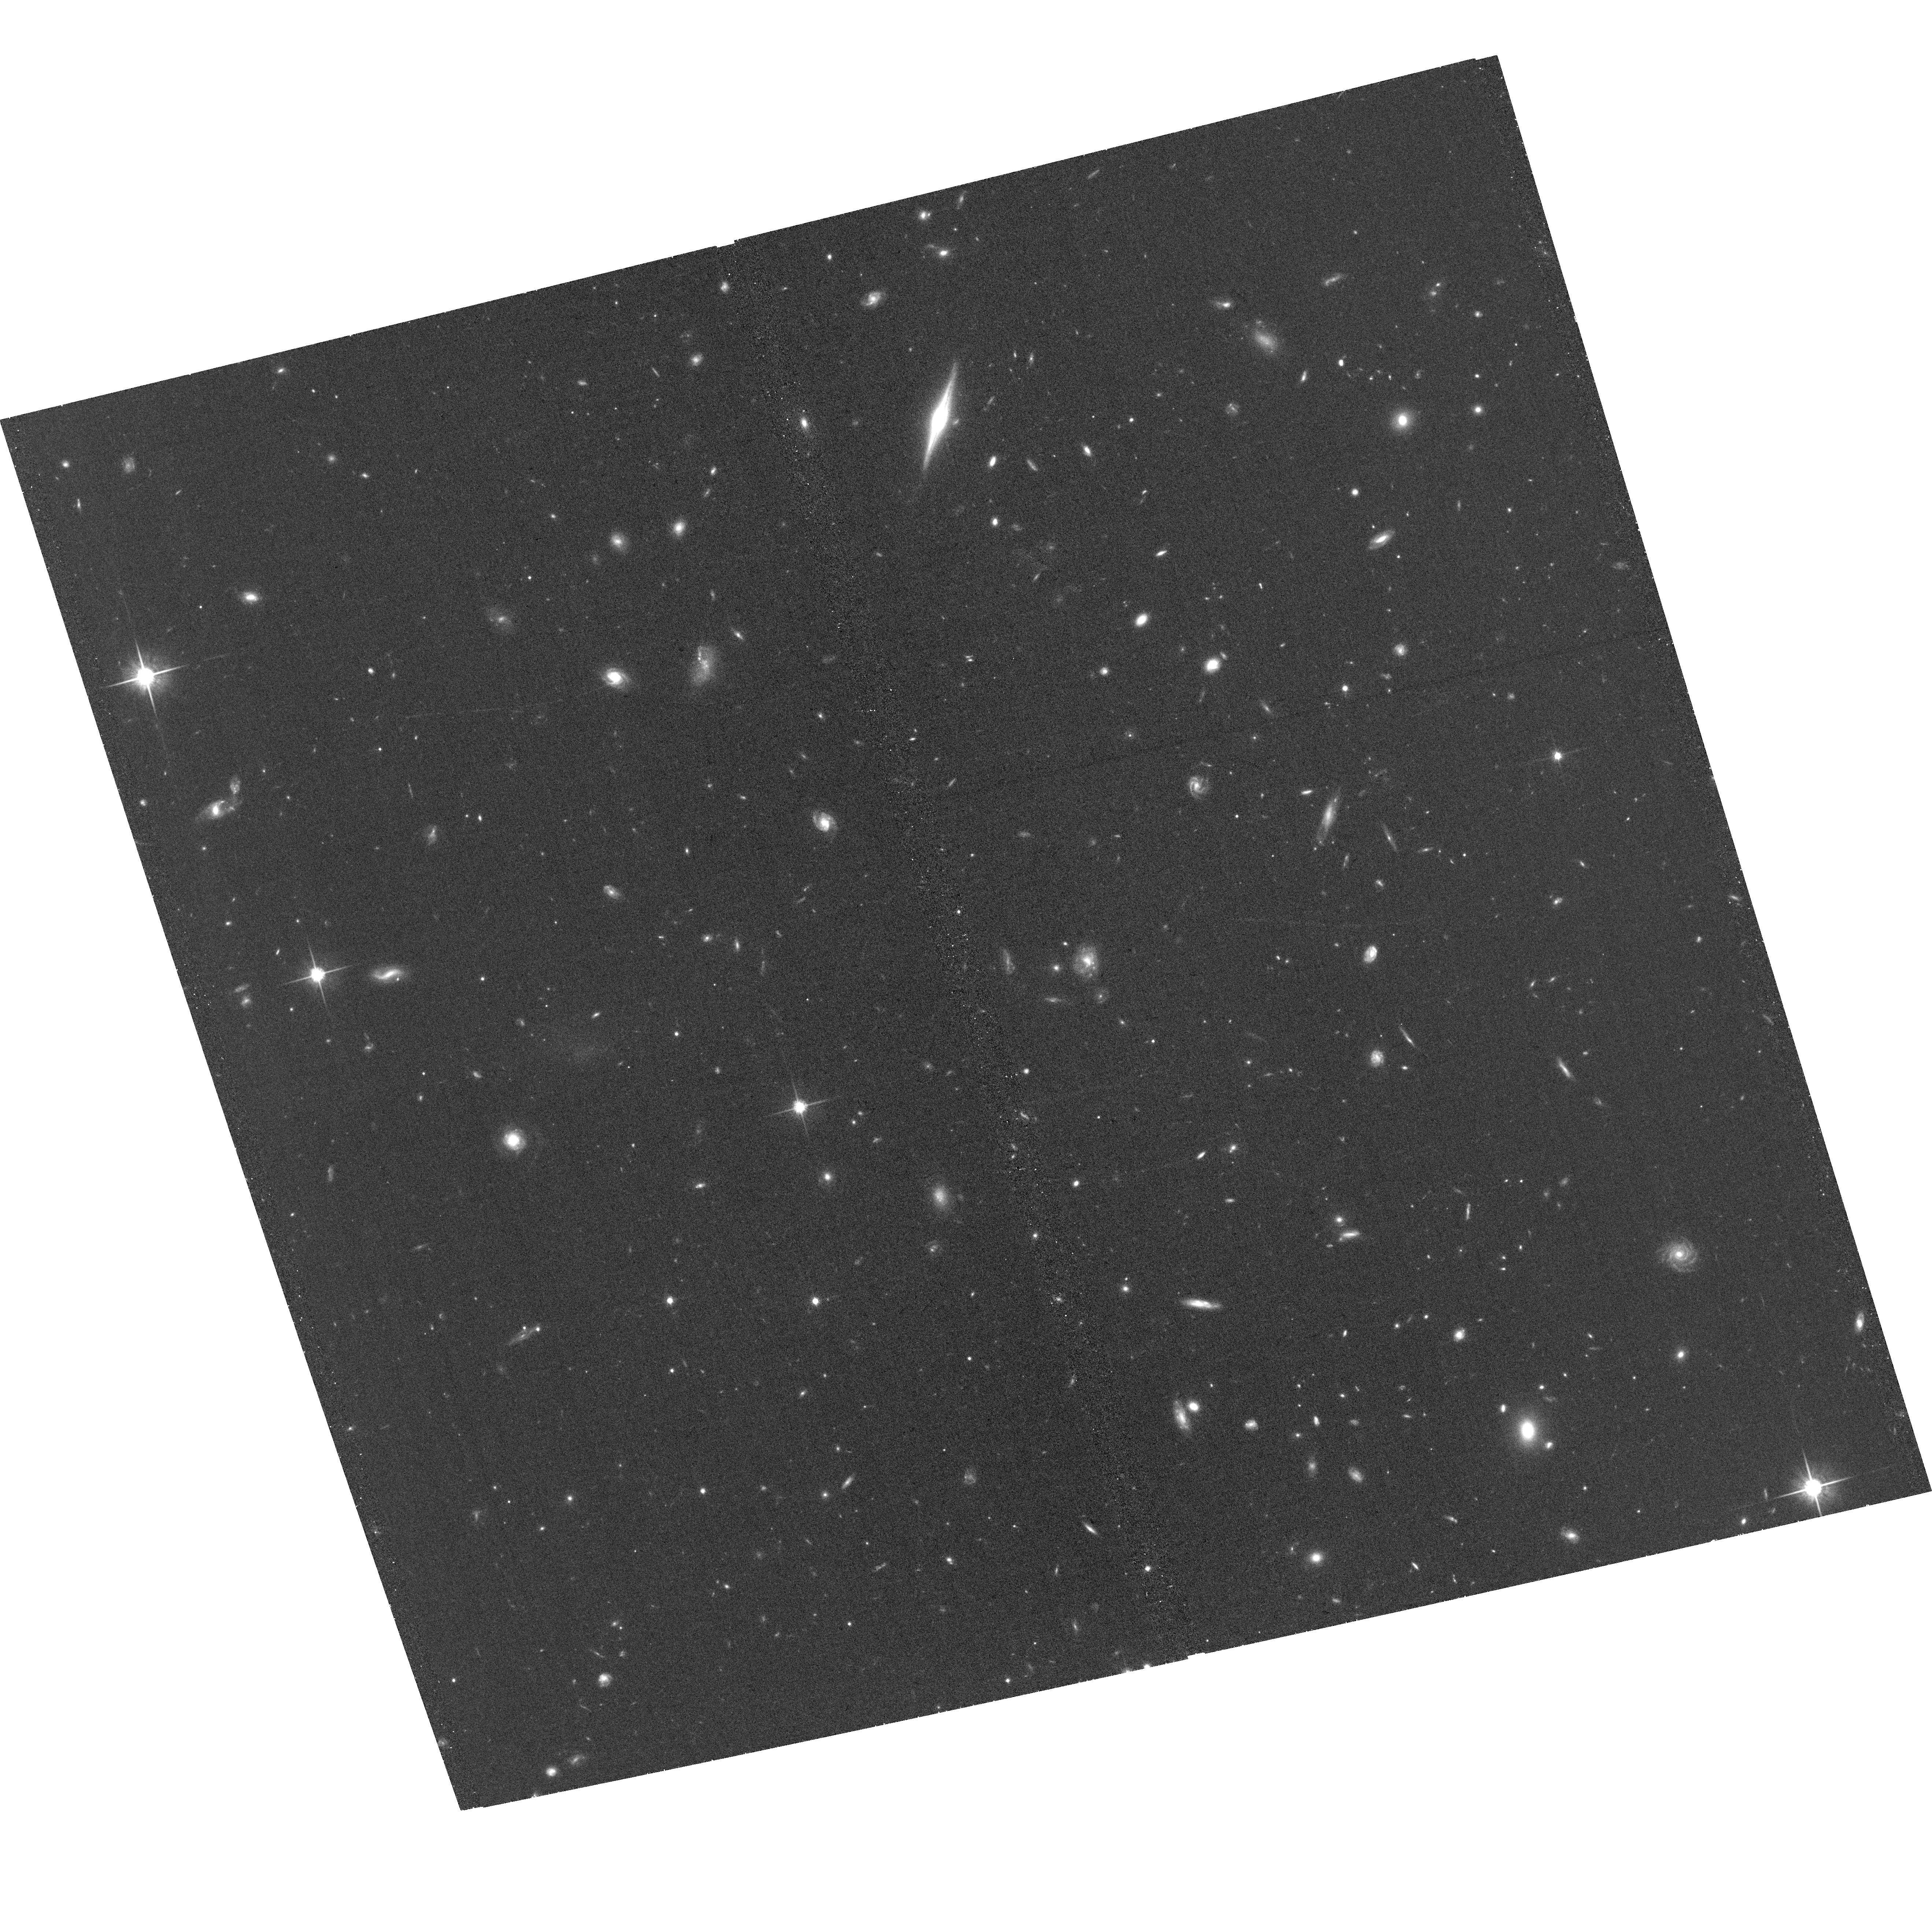
Target: GGS2018-748
Instrument: ACS/WFC
Filter: F814W
Exposure: 34 min
Observation ID: hst_16461_56_acs_wfc_f814w_jehy56

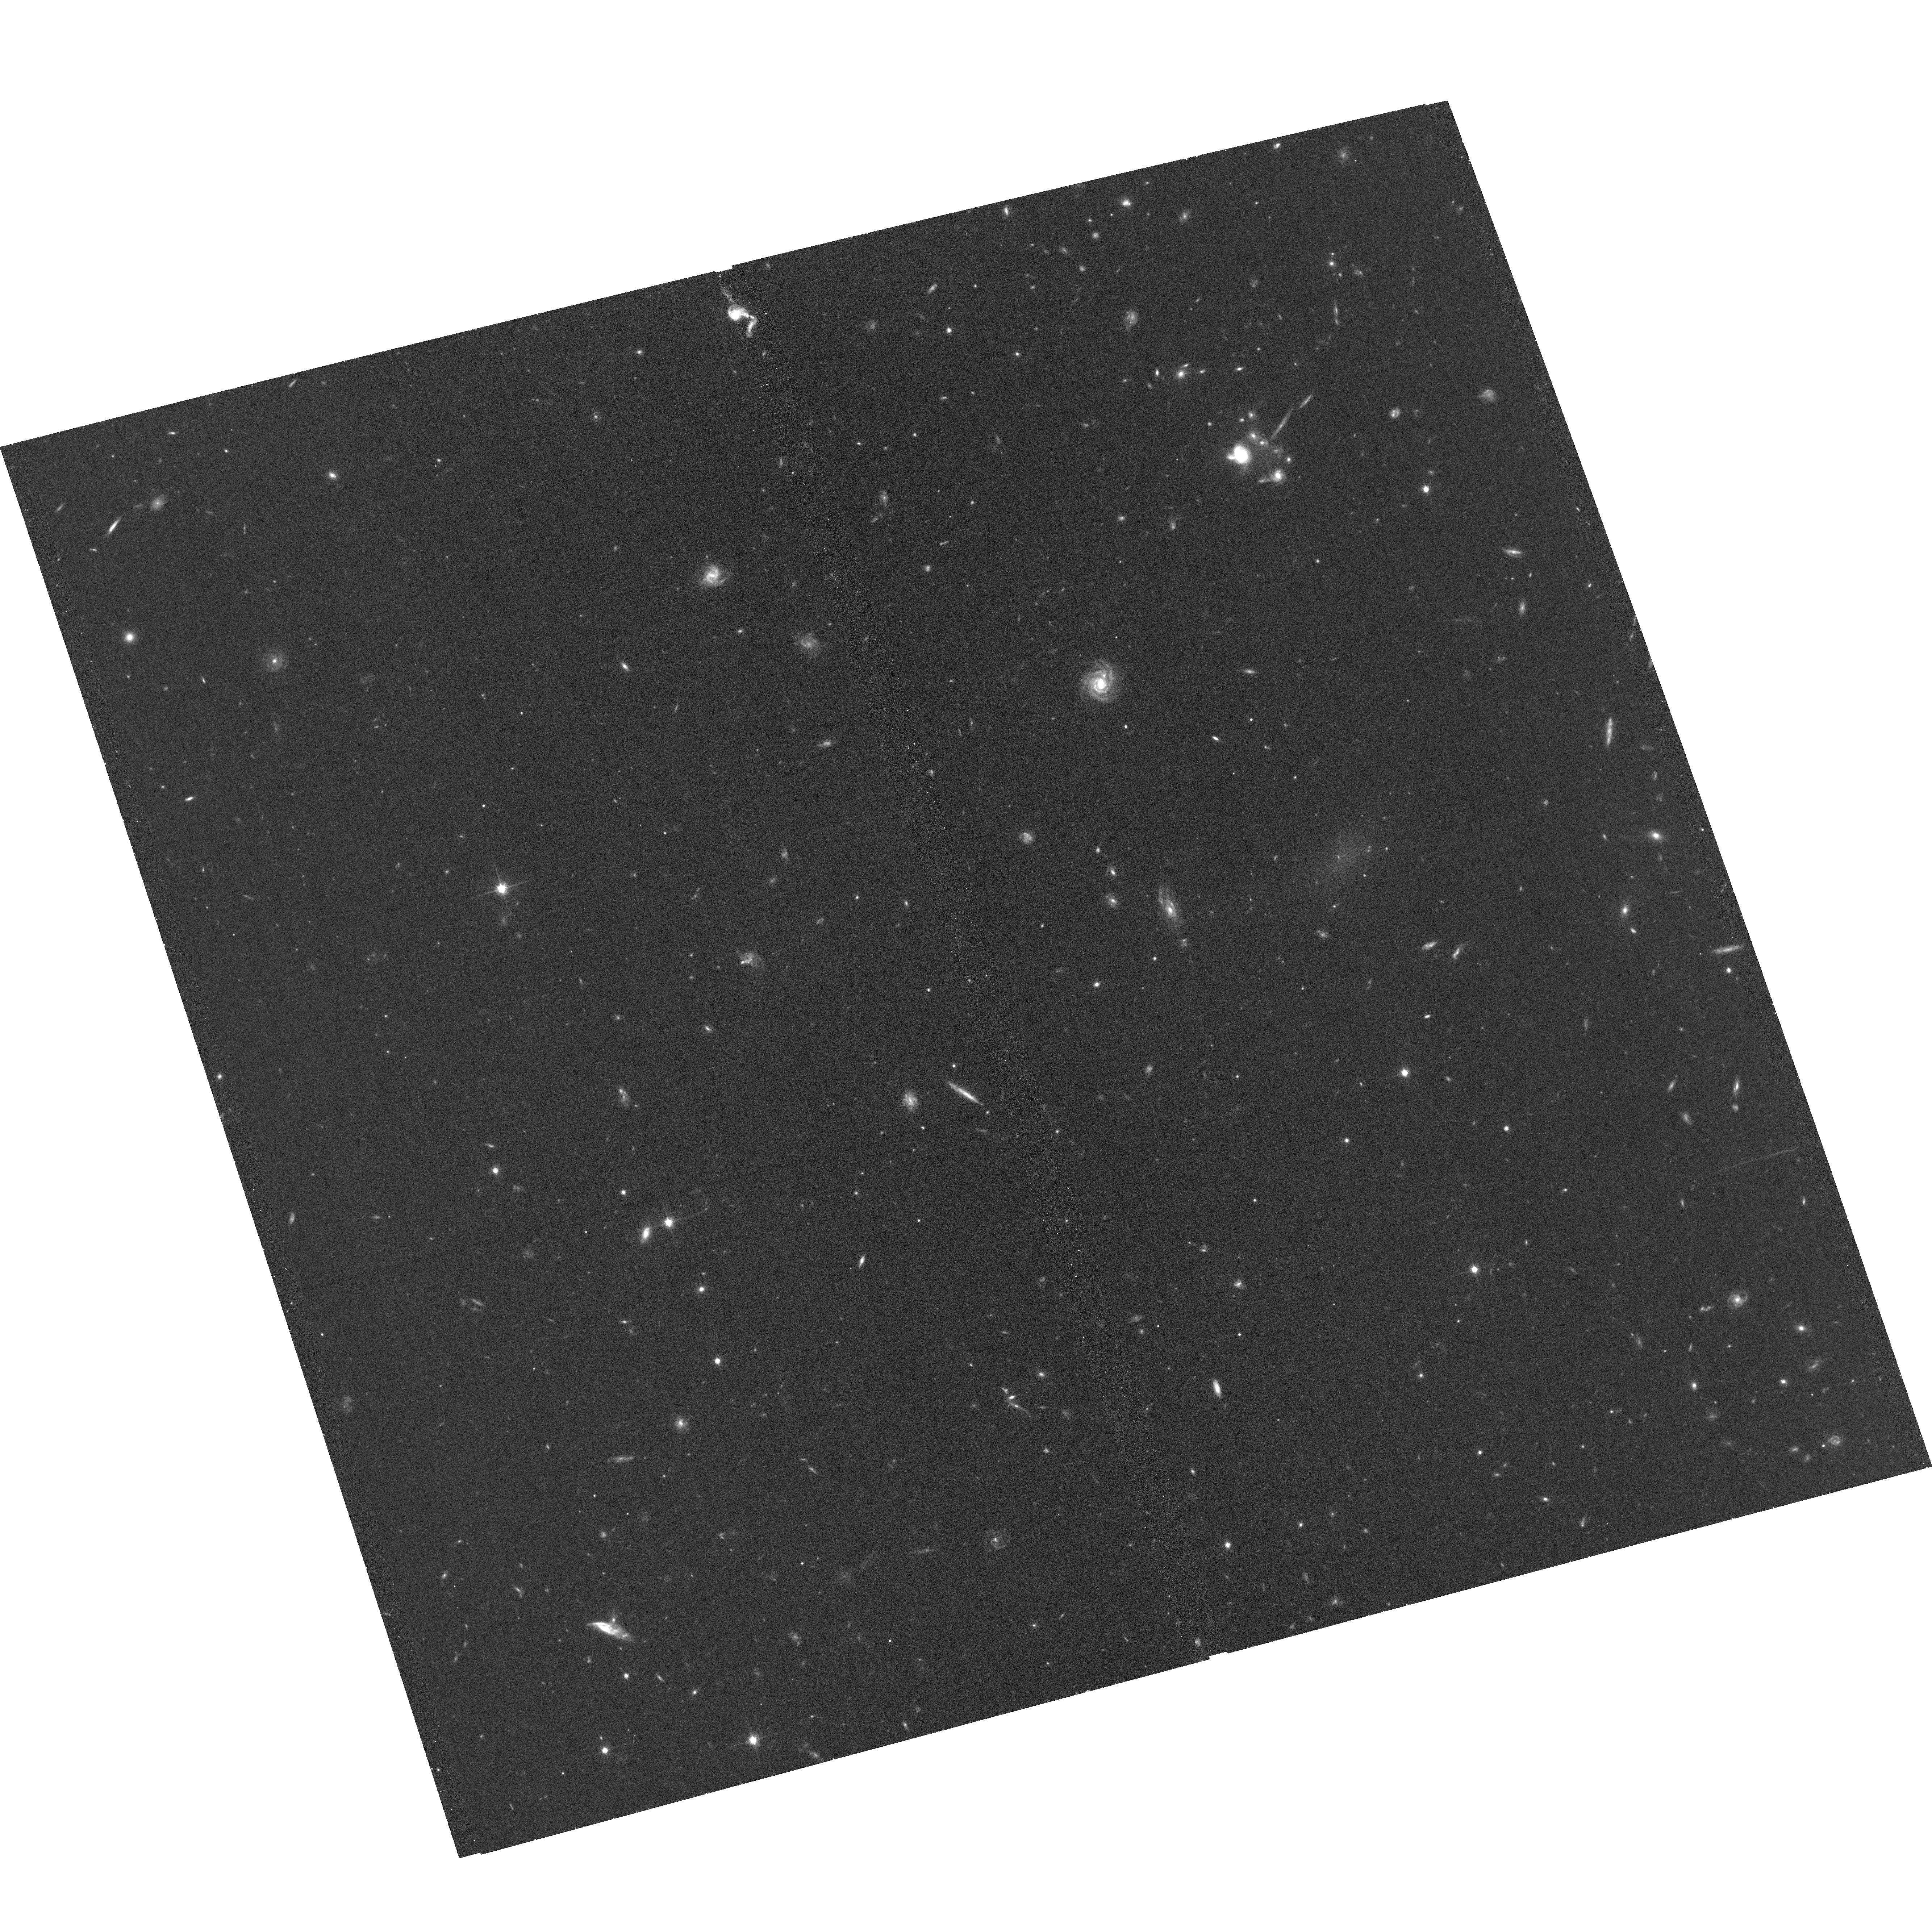
Target: GGS2018-749
Instrument: ACS/WFC
Filter: F814W
Exposure: 34 min
Observation ID: hst_16461_07_acs_wfc_f814w_jehy07

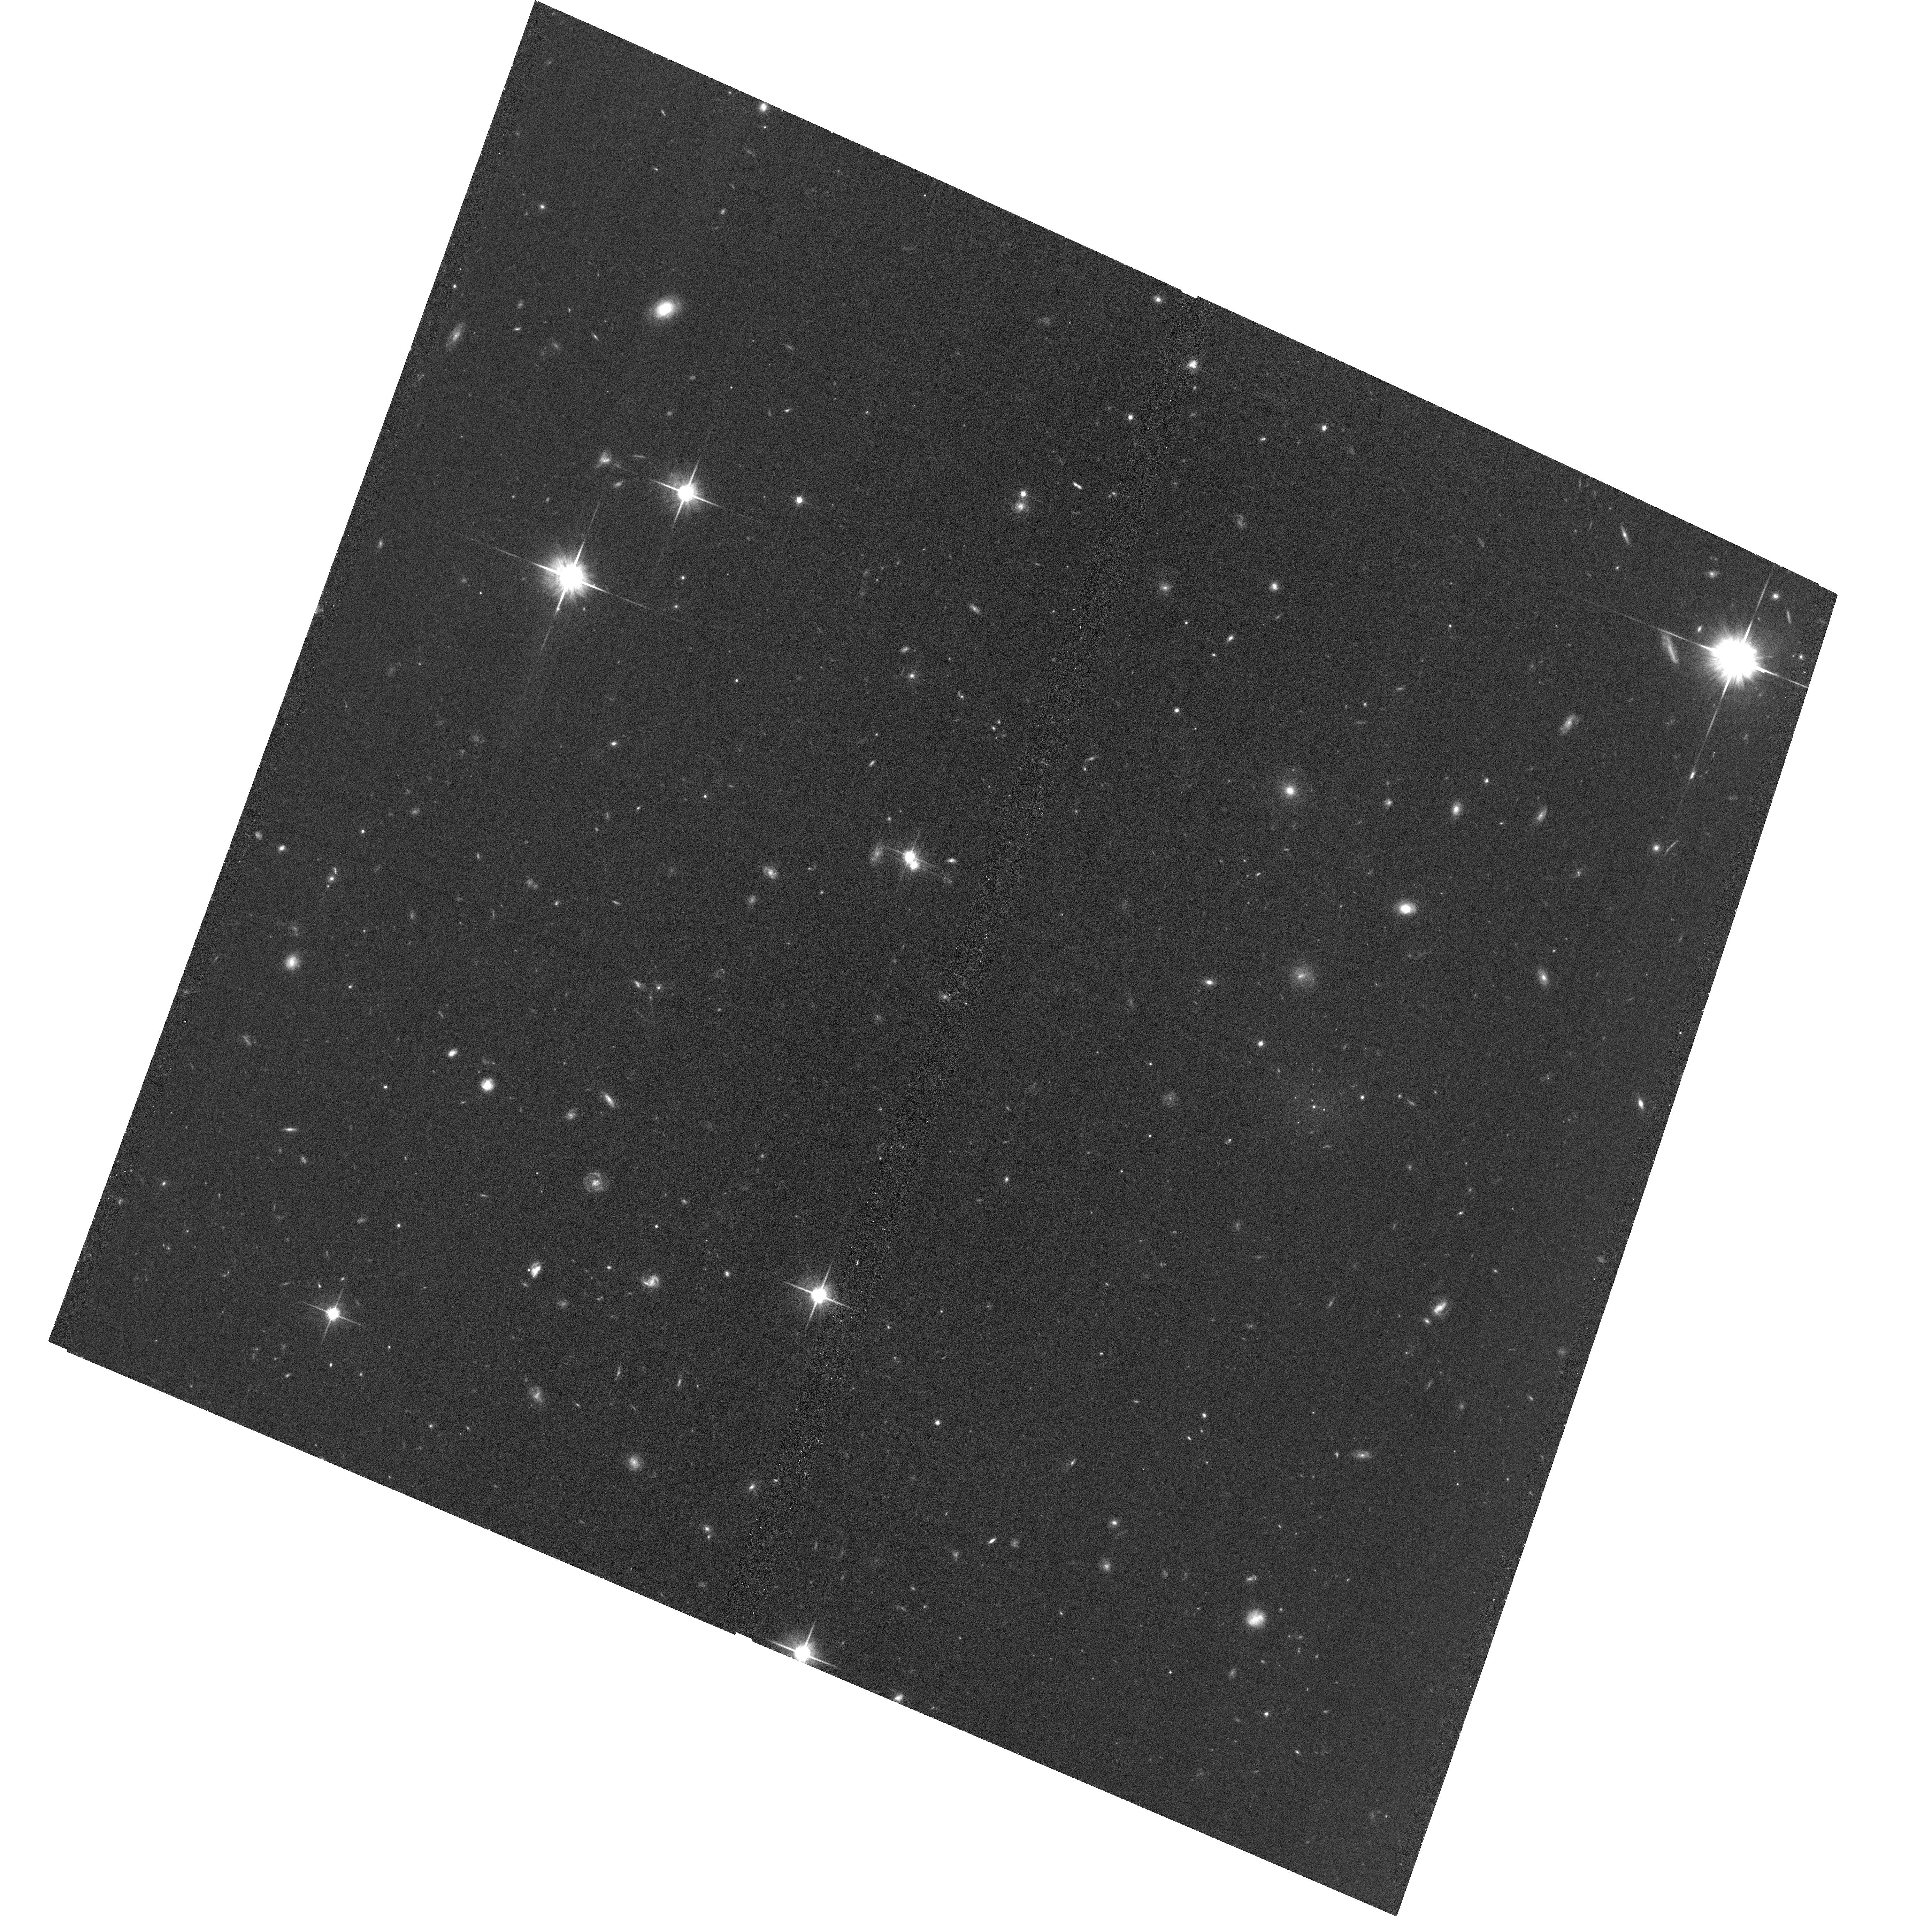
Target: GGS2018-365
Instrument: ACS/WFC
Filter: F814W
Exposure: 34 min
Observation ID: hst_16461_r4_acs_wfc_f814w_jehyr4

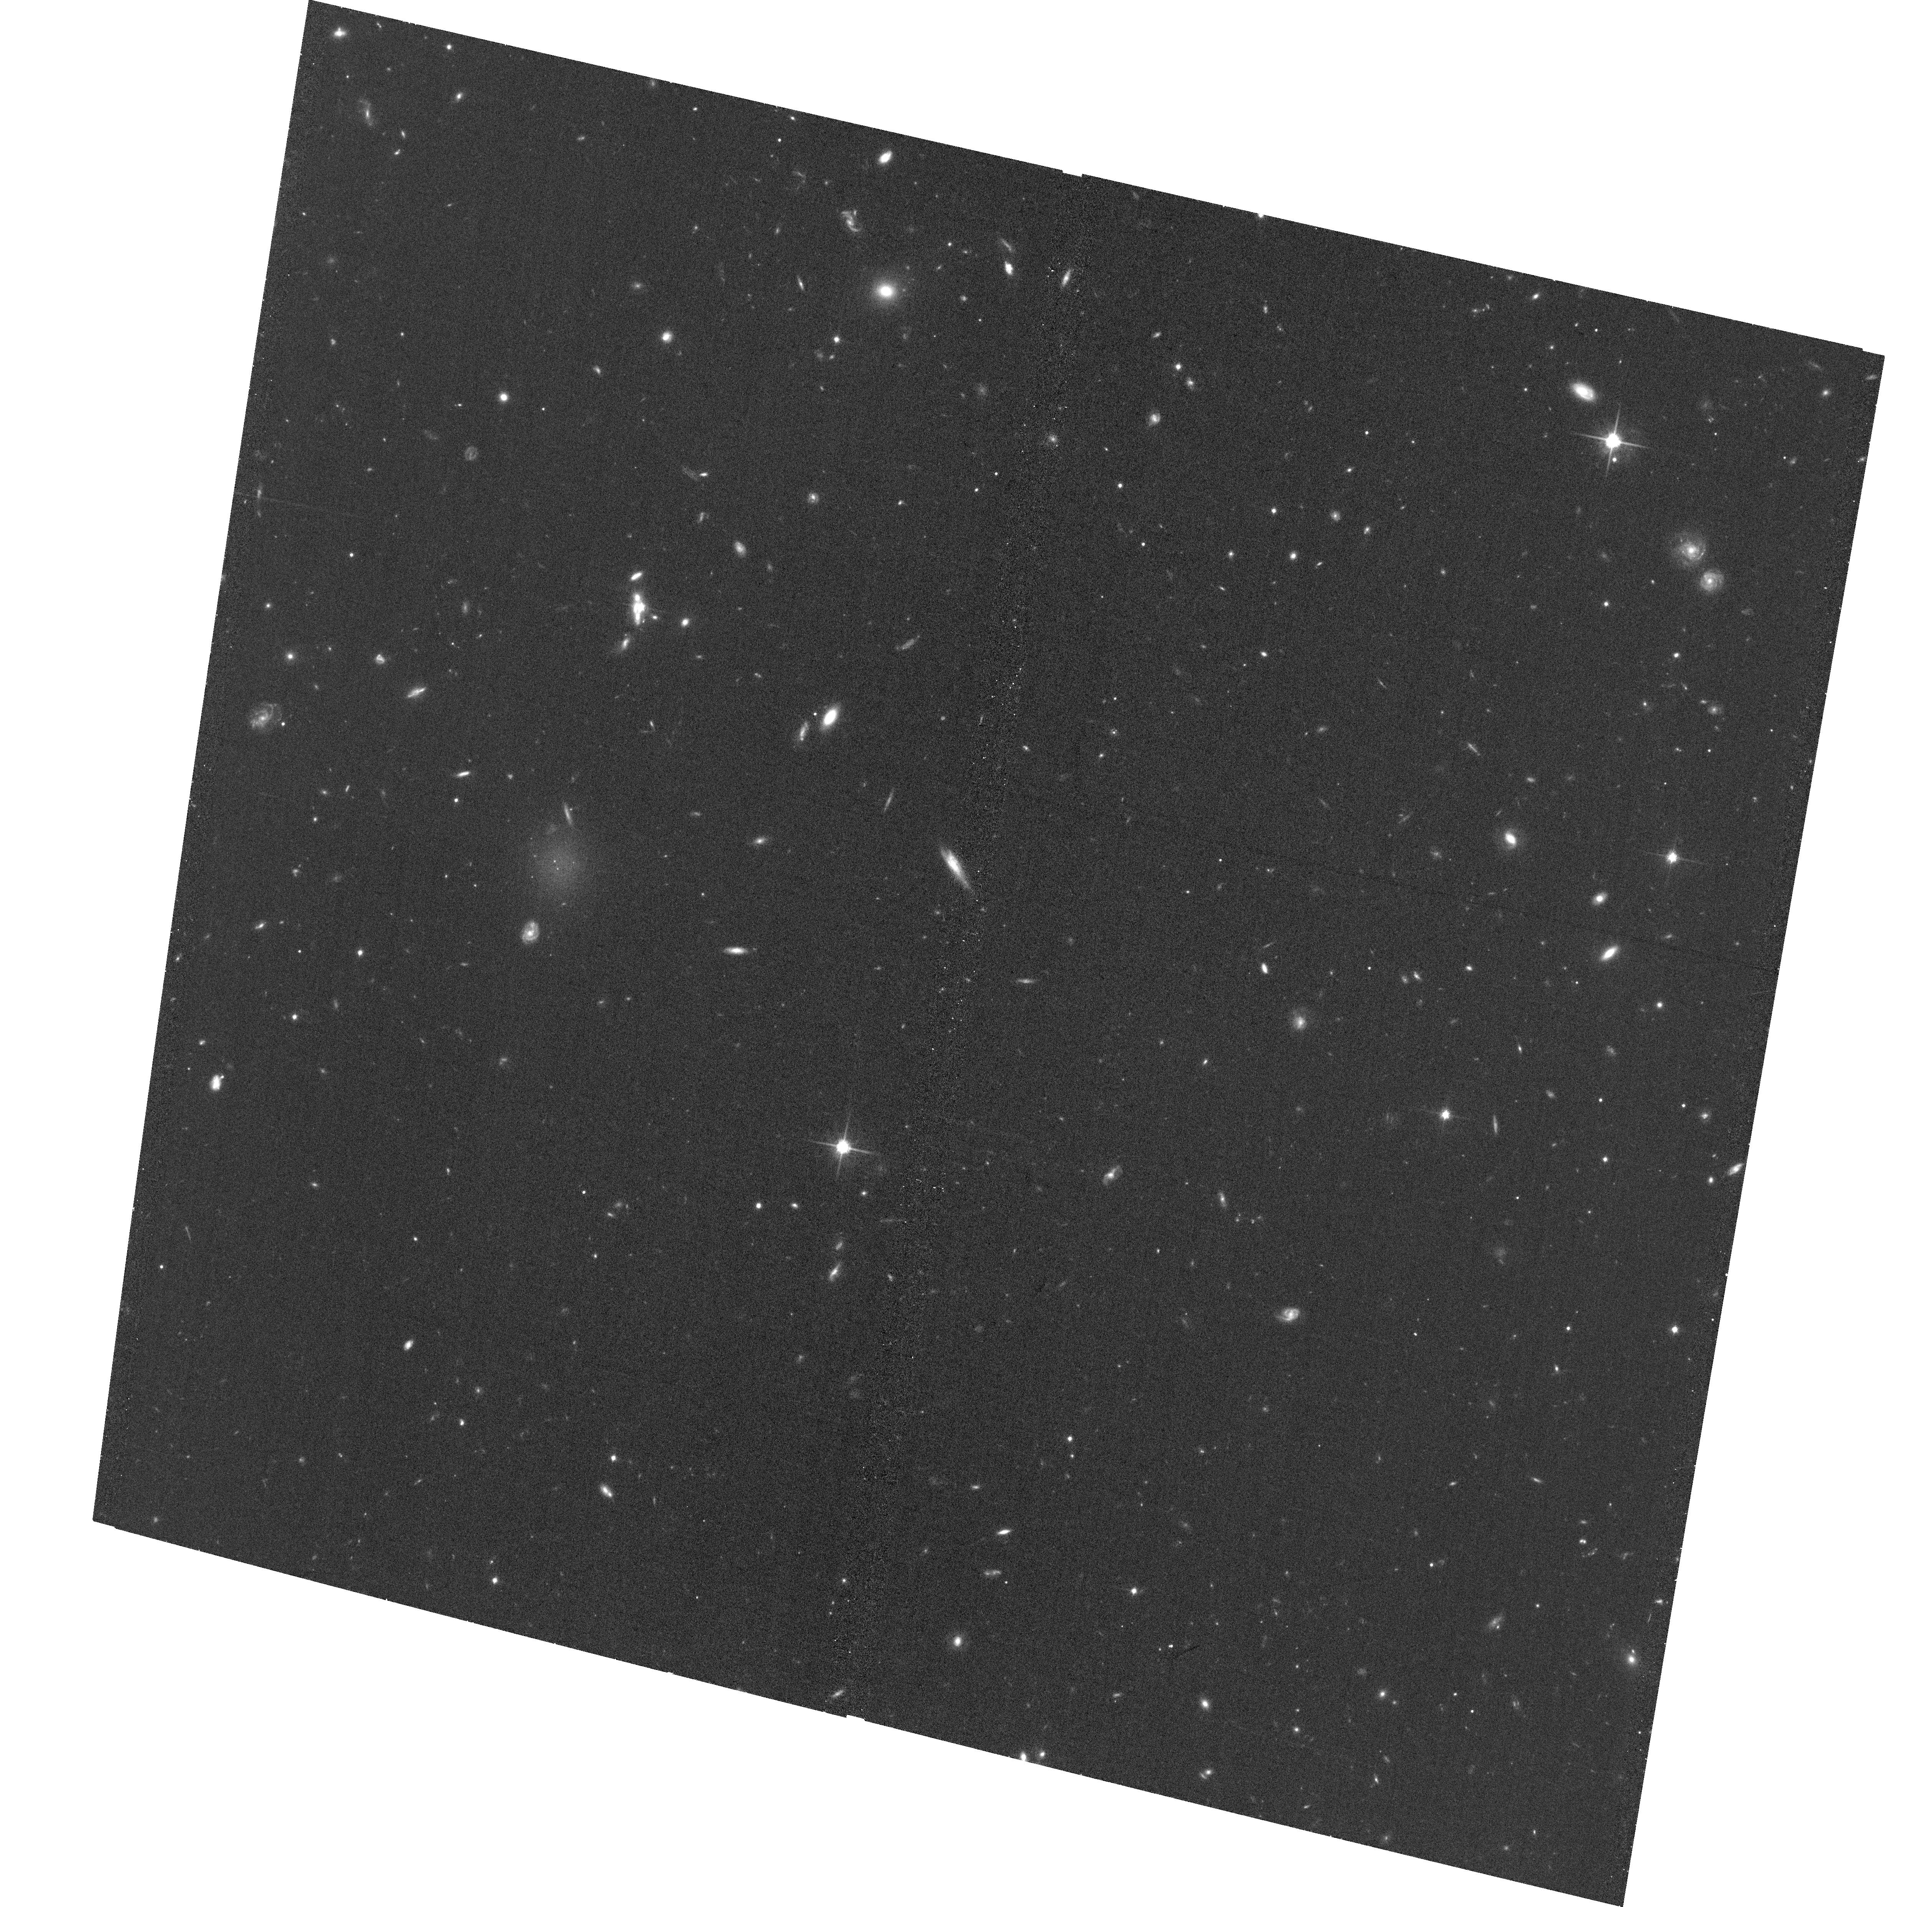
Target: GGS2018-93
Instrument: ACS/WFC
Filter: F814W
Exposure: 34 min
Observation ID: hst_16461_r1_acs_wfc_f814w_jehyr1

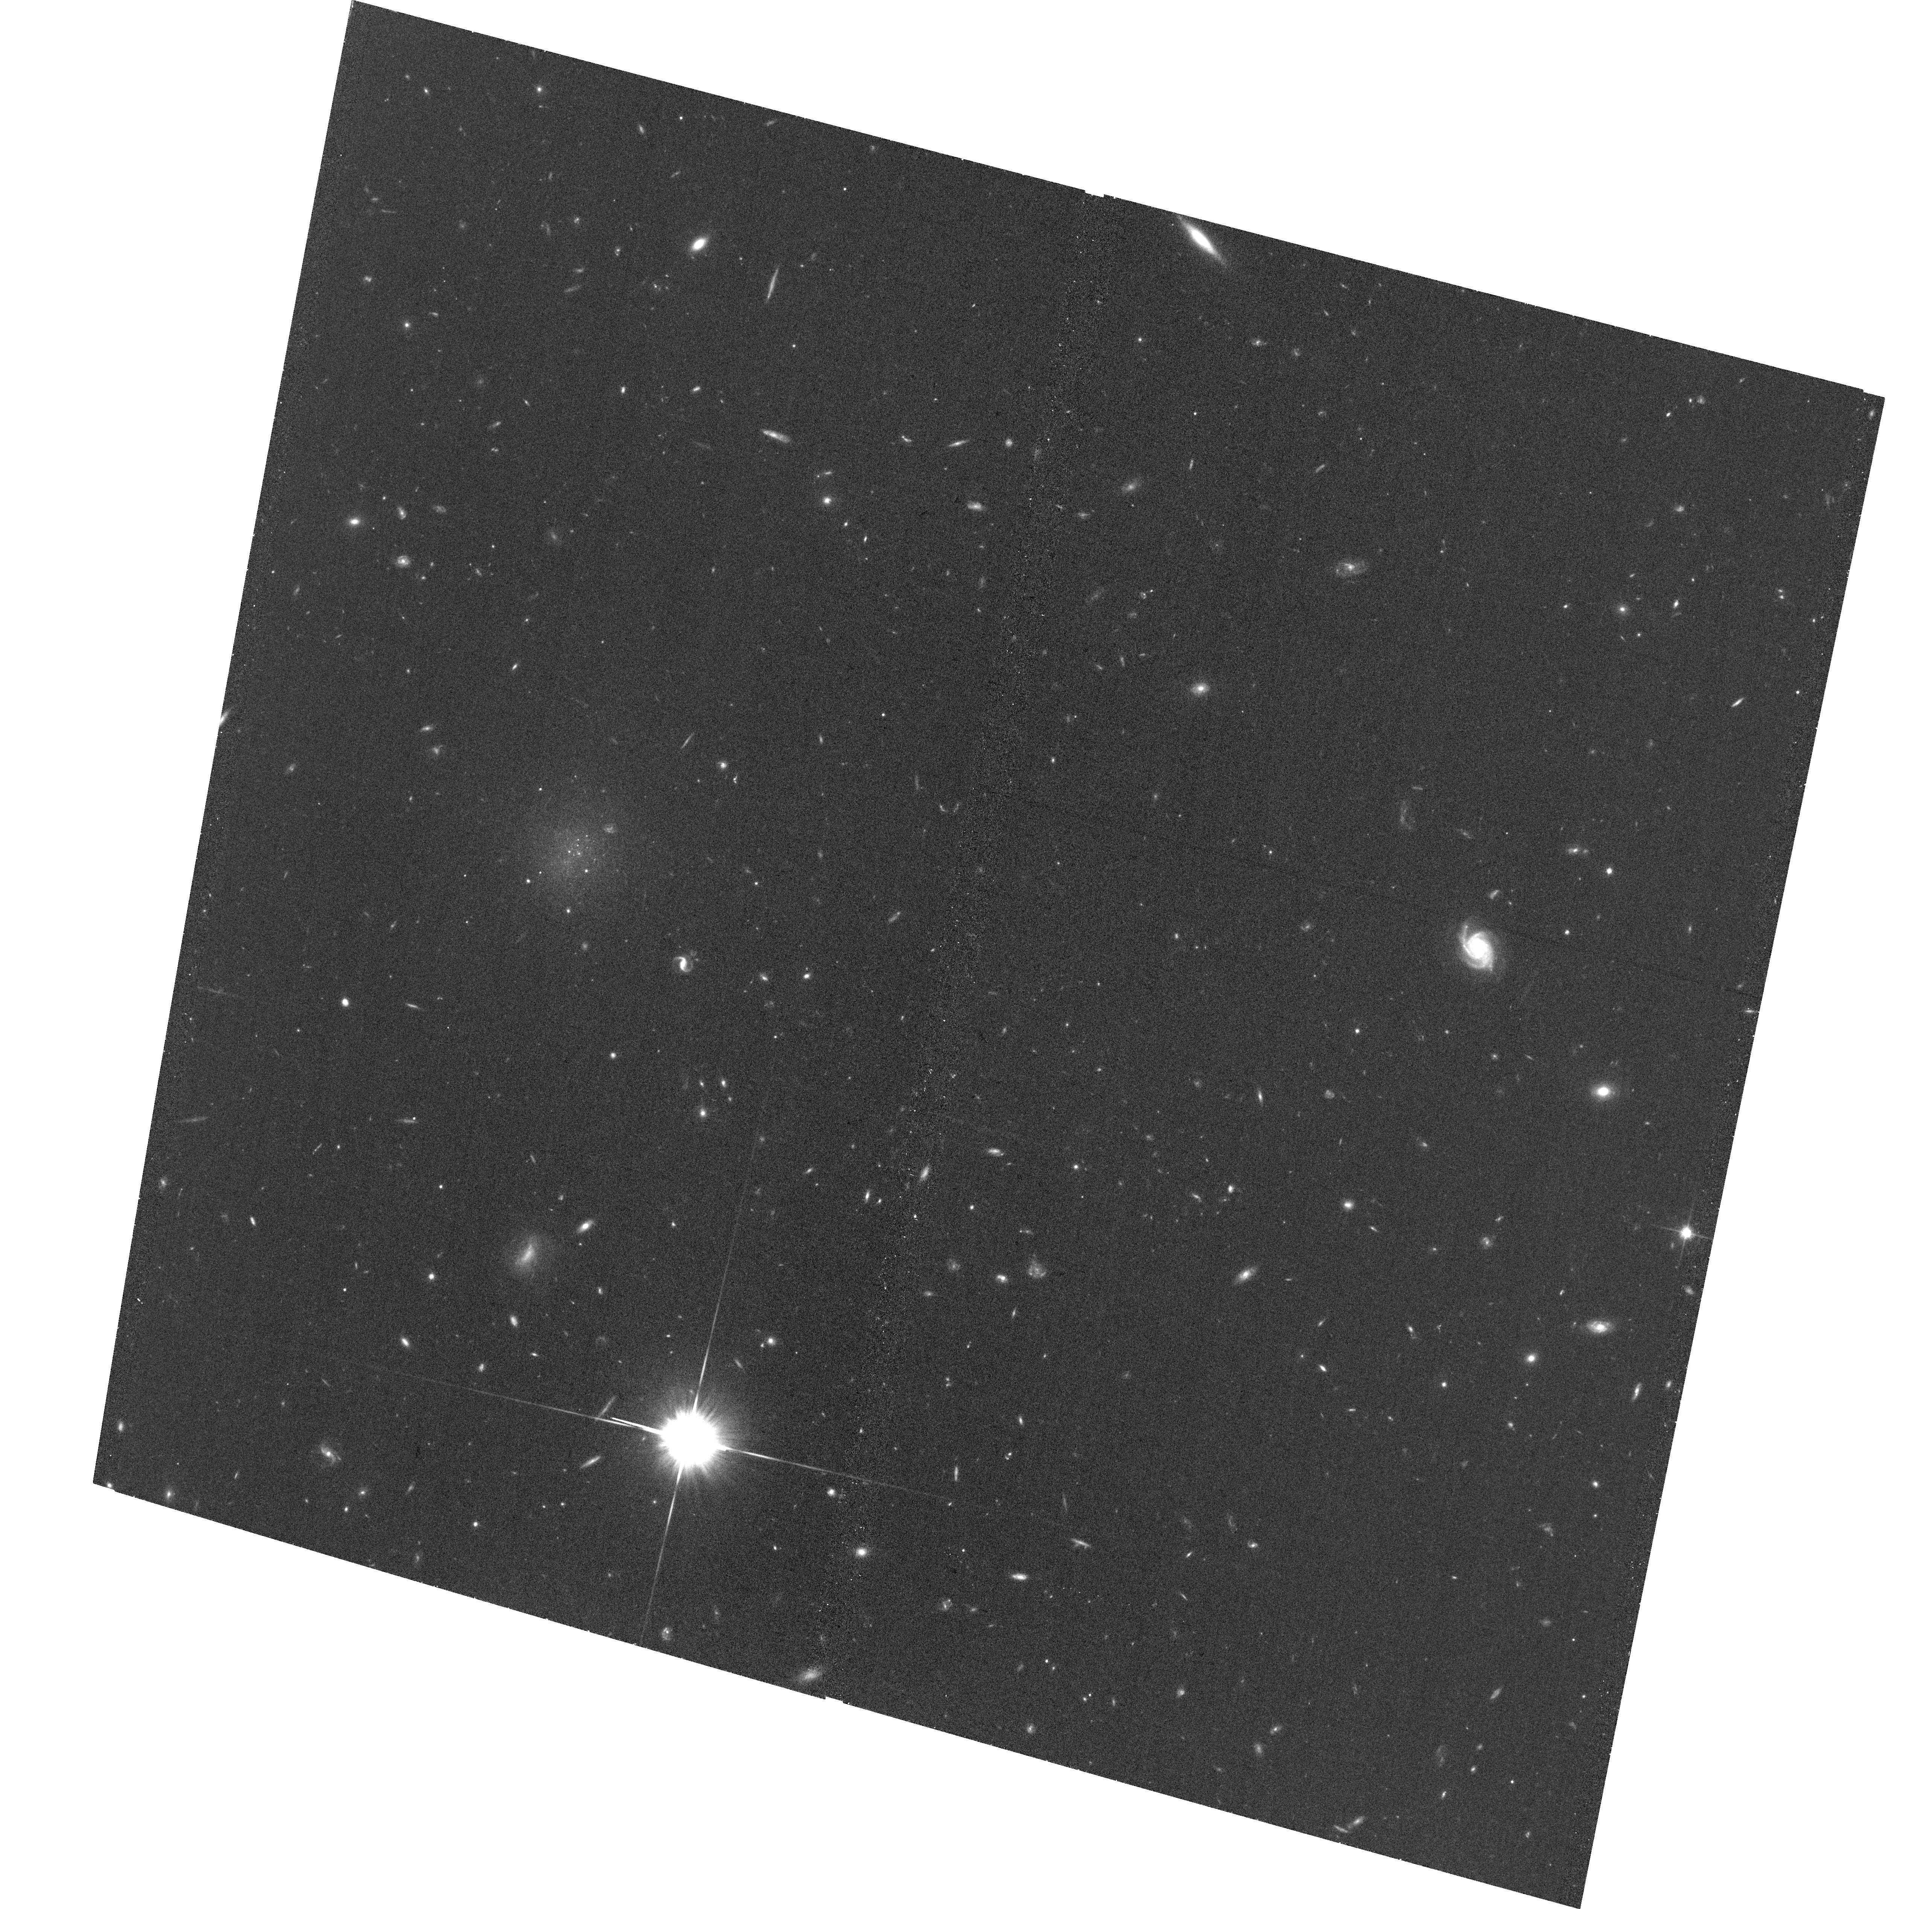
Target: GGS2018-318
Instrument: ACS/WFC
Filter: F814W
Exposure: 34 min
Observation ID: hst_16461_03_acs_wfc_f814w_jehy03

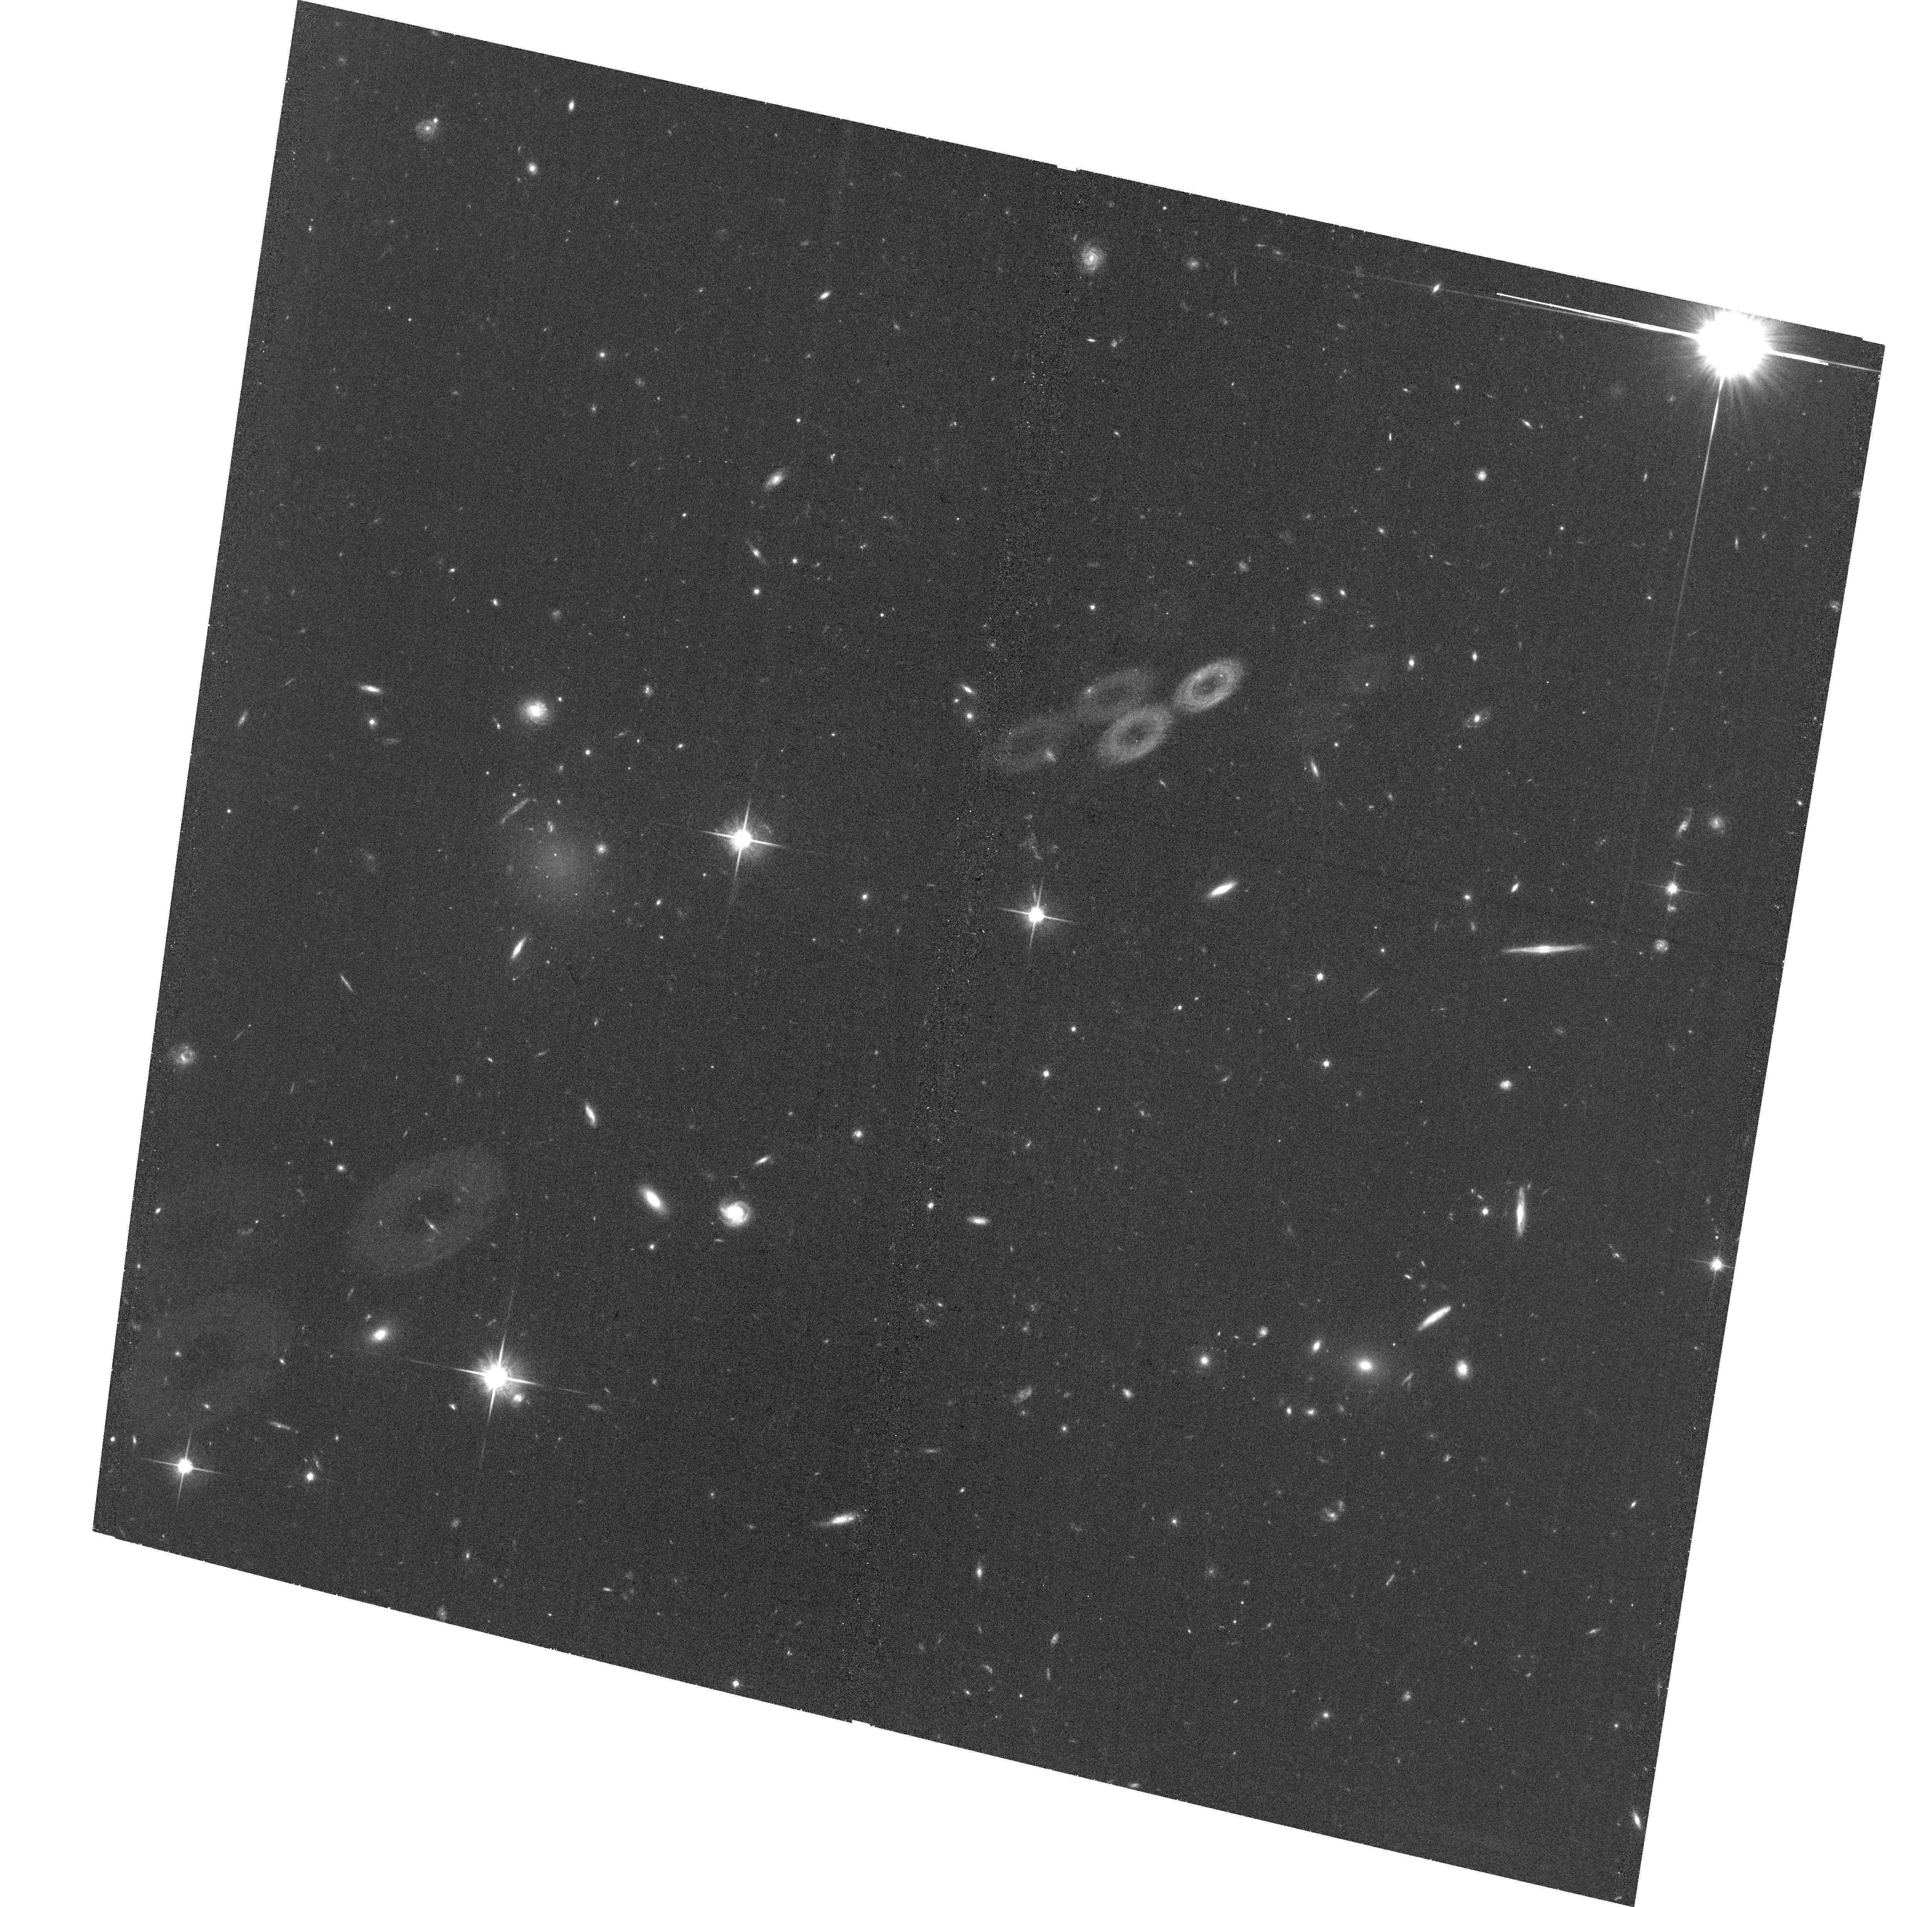
Target: GGS2018-292
Instrument: ACS/WFC
Filter: F814W
Exposure: 34 min
Observation ID: hst_16461_02_acs_wfc_f814w_jehy02

The Most Extreme Globular Cluster Systems in Low Surface Brightness Galaxies (PI: Somalwar, Jean)

Interest in low surface brightness galaxies (LSBGs) has experienced a renaissance in recent years. Intriguingly, a number of ultra diffuse galaxies, which are LSBGs with dwarf-like stellar masses spread over Milky Way-size areas, have been observed in the Coma cluster with extraordinarily large numbers (>40) of globular clusters (GCs). Since GC abundance correlates with galaxy dark matter halo mass for many galaxies, these LSBGs may have extremely high mass-to-light ratios. However, such GC-rich LSBGs have only been observed in high density, galaxy cluster environments. Can LSBGs in group environments have such extremely large GC systems? We have just completed the first wide-field search for GC-rich LSBGs in Hyper Suprime-Cam data, with a focus on early-type, low-mass LSBGs. We request seven orbits of HST time to study the LSBGs with the largest GC-like point source excesses with imaging from the Advanced Camera for Surveys. With these data, we will be able to tightly constrain the GC abundances in our galaxies to determine whether they are truly the counterparts of the GC-rich LSBGs found in clusters. We will also constrain the GC luminosity functions of our LSBGs to compare to the most likely distances to our LSBGs. Finally, this HST data will provide verification of our ground-based GC search, which will provide invaluable insight for analyzing data from future telescopes like the Vera C. Rubin Observatory.